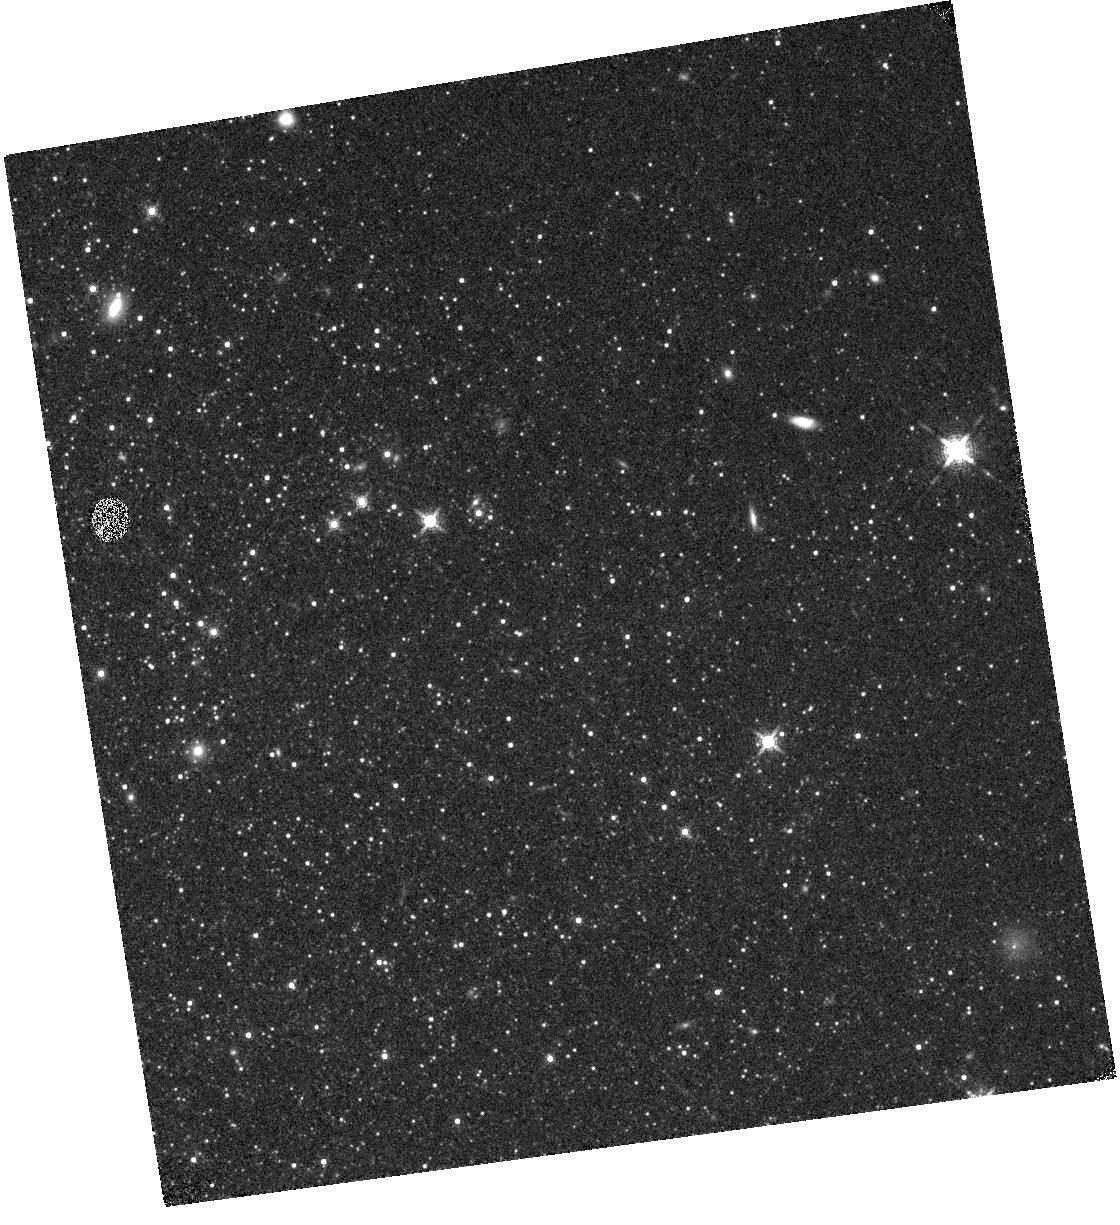
Target: SEXTANSA-A
Instrument: WFC3/IR
Filter: F153M
Exposure: 13 min
Observation ID: hst_14073_11_wfc3_ir_f153m_icyj11

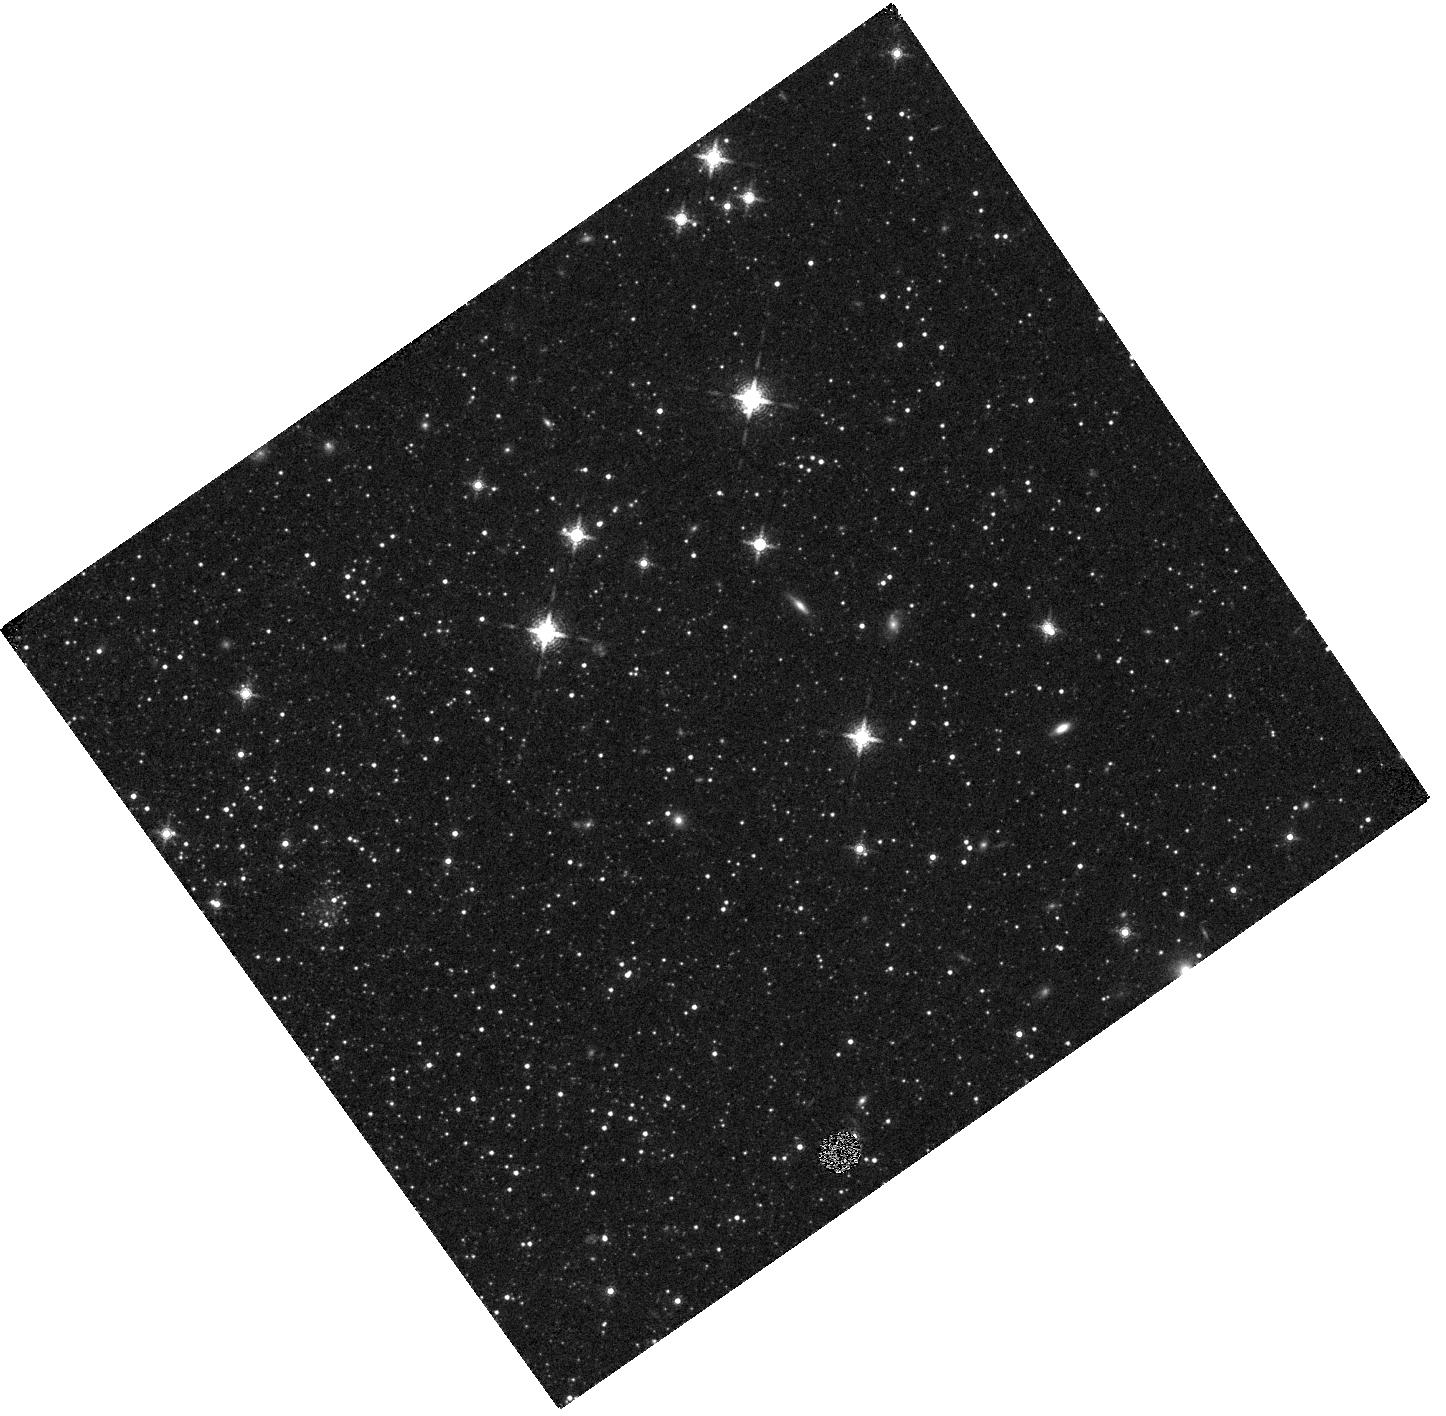
Target: N147-A
Instrument: WFC3/IR
Filter: F153M
Exposure: 14 min
Observation ID: hst_14073_08_wfc3_ir_f153m_icyj08

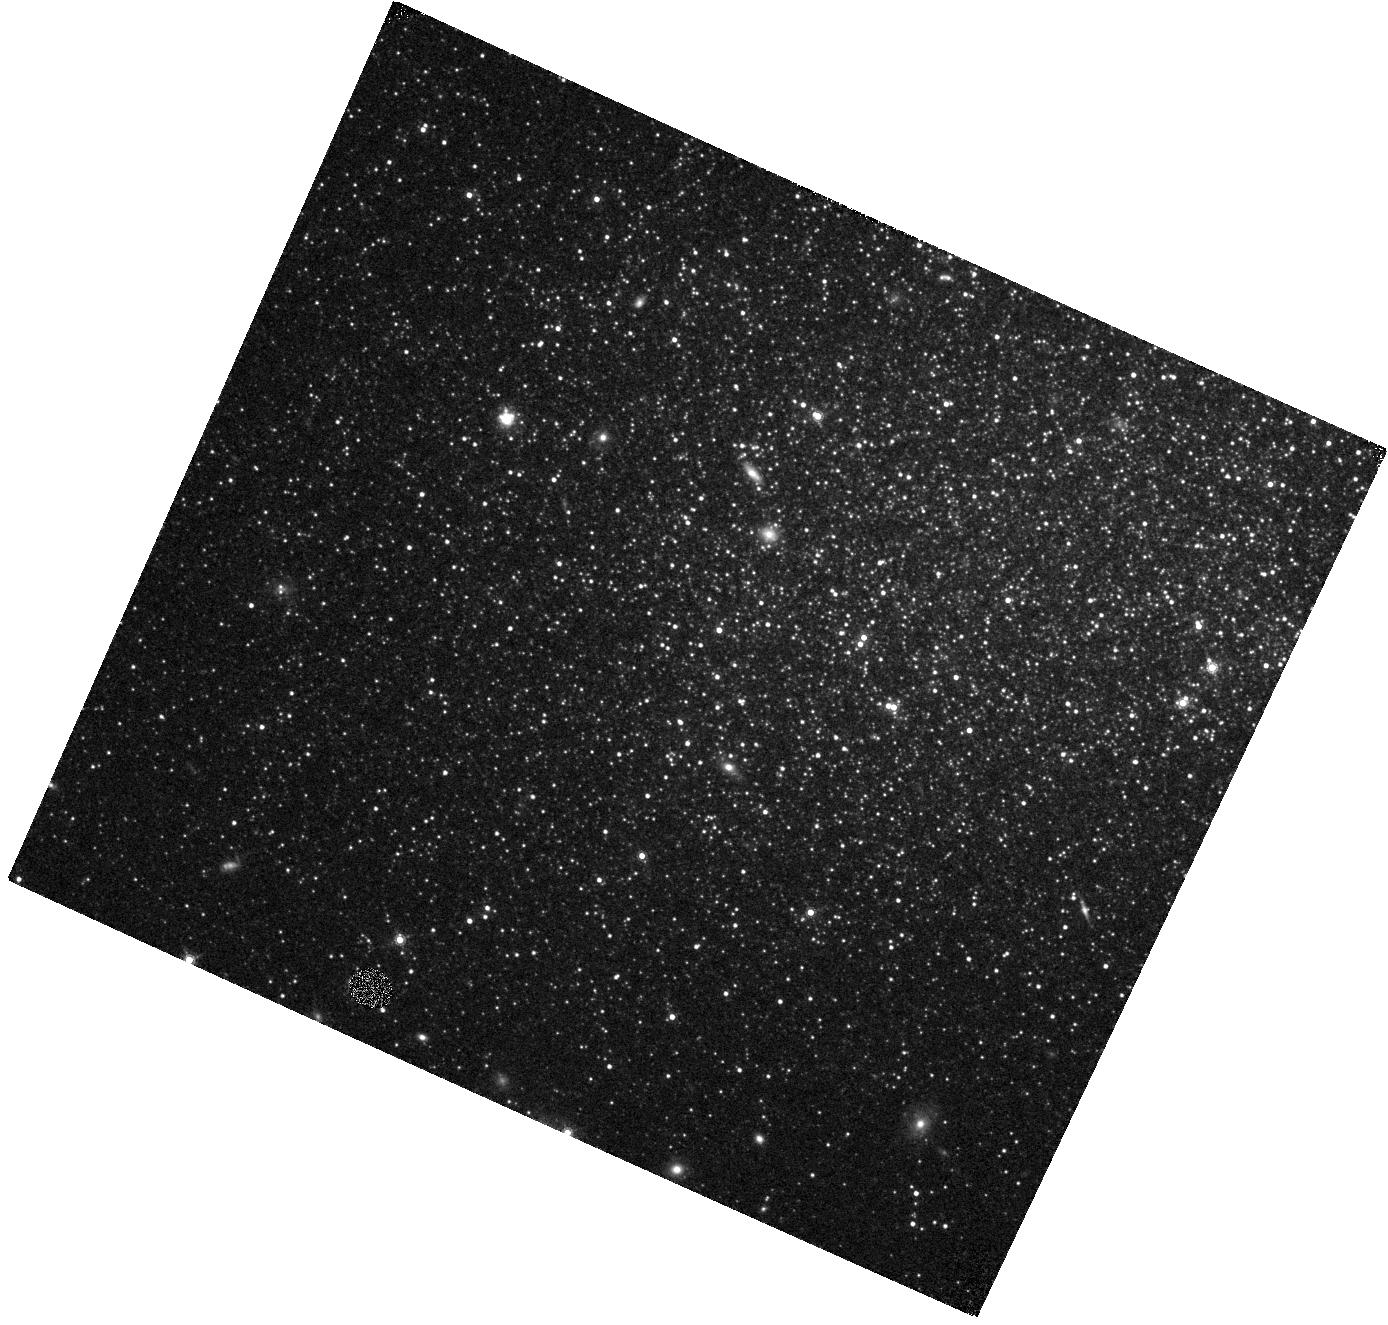
Target: SEXTANSB-A
Instrument: WFC3/IR
Filter: F153M
Exposure: 13 min
Observation ID: hst_14073_06_wfc3_ir_f153m_icyj06

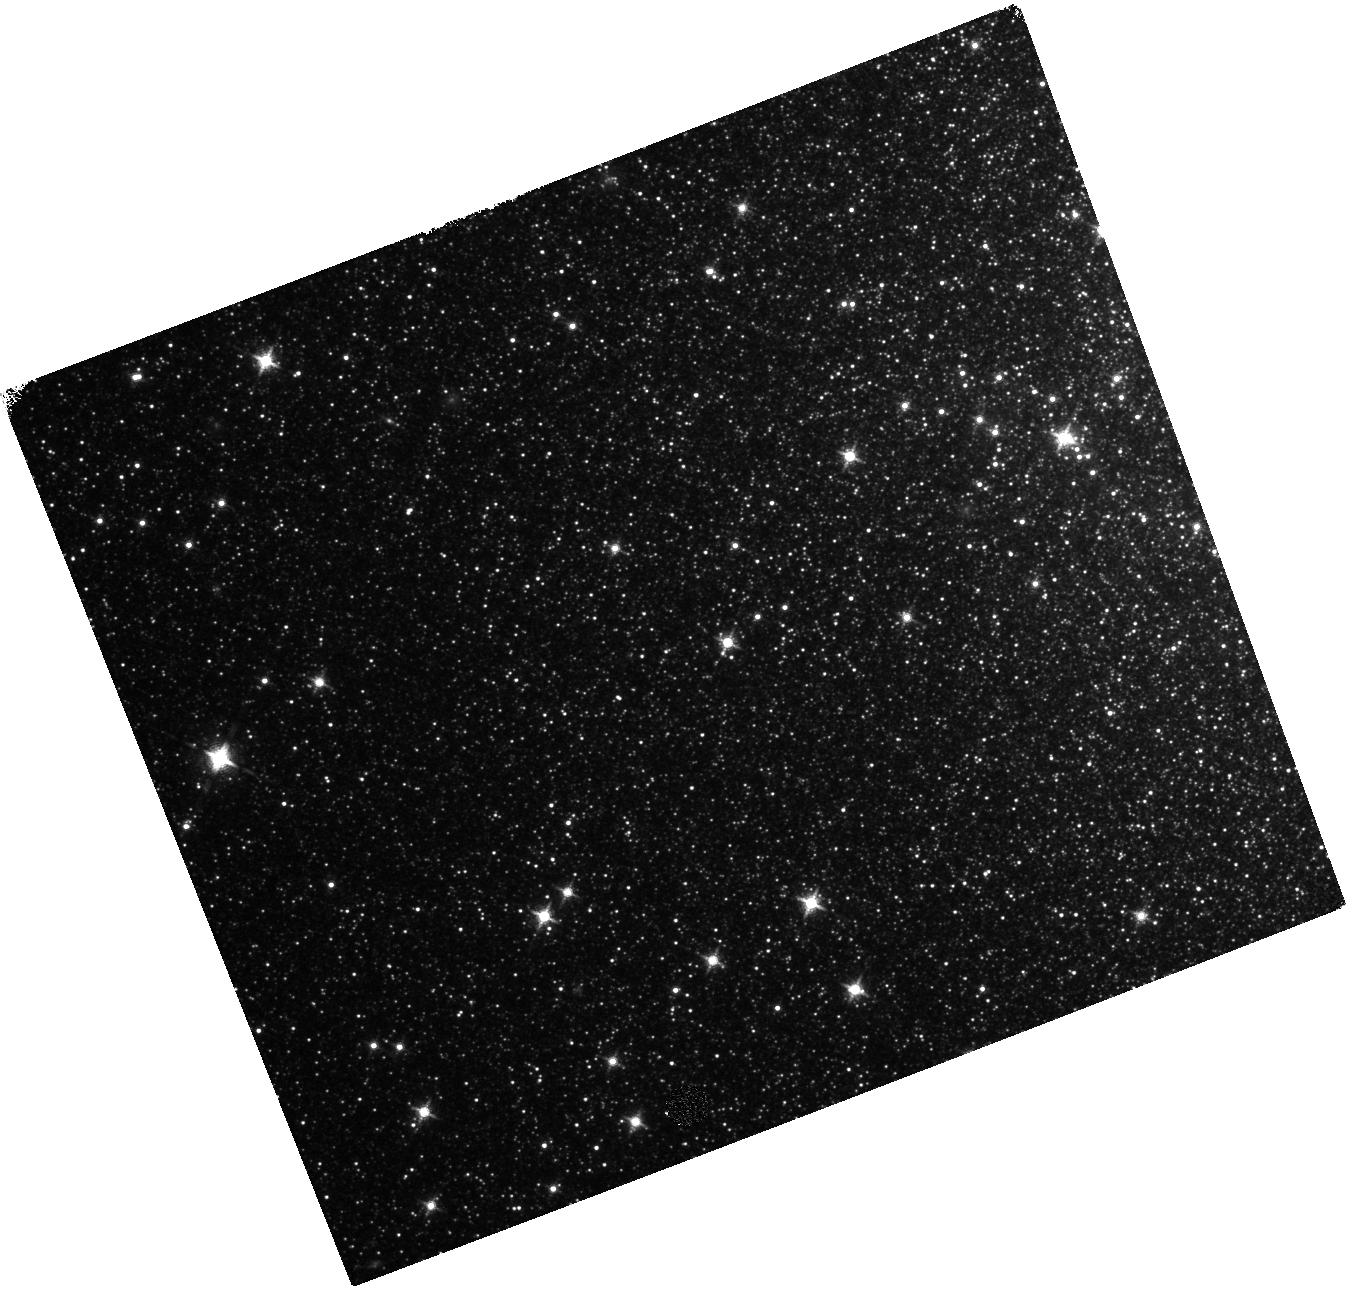
Target: IC10-C
Instrument: WFC3/IR
Filter: F127M
Exposure: 15 min
Observation ID: hst_14073_03_wfc3_ir_f127m_icyj03

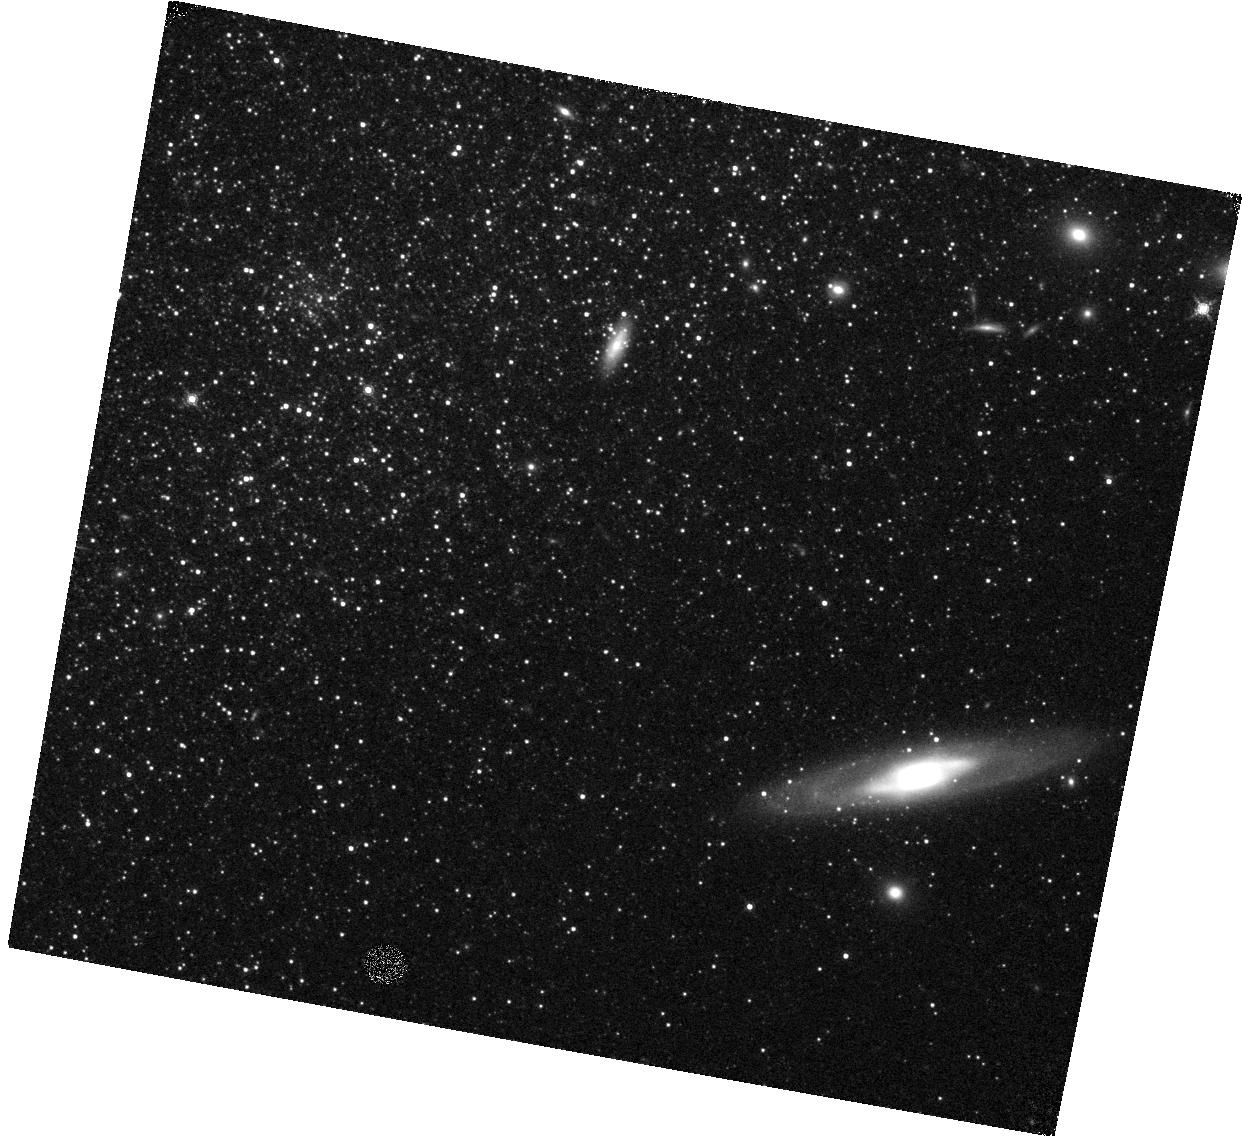
Target: PEGASUS-A
Instrument: WFC3/IR
Filter: F153M
Exposure: 13 min
Observation ID: hst_14073_04_wfc3_ir_f153m_icyj04

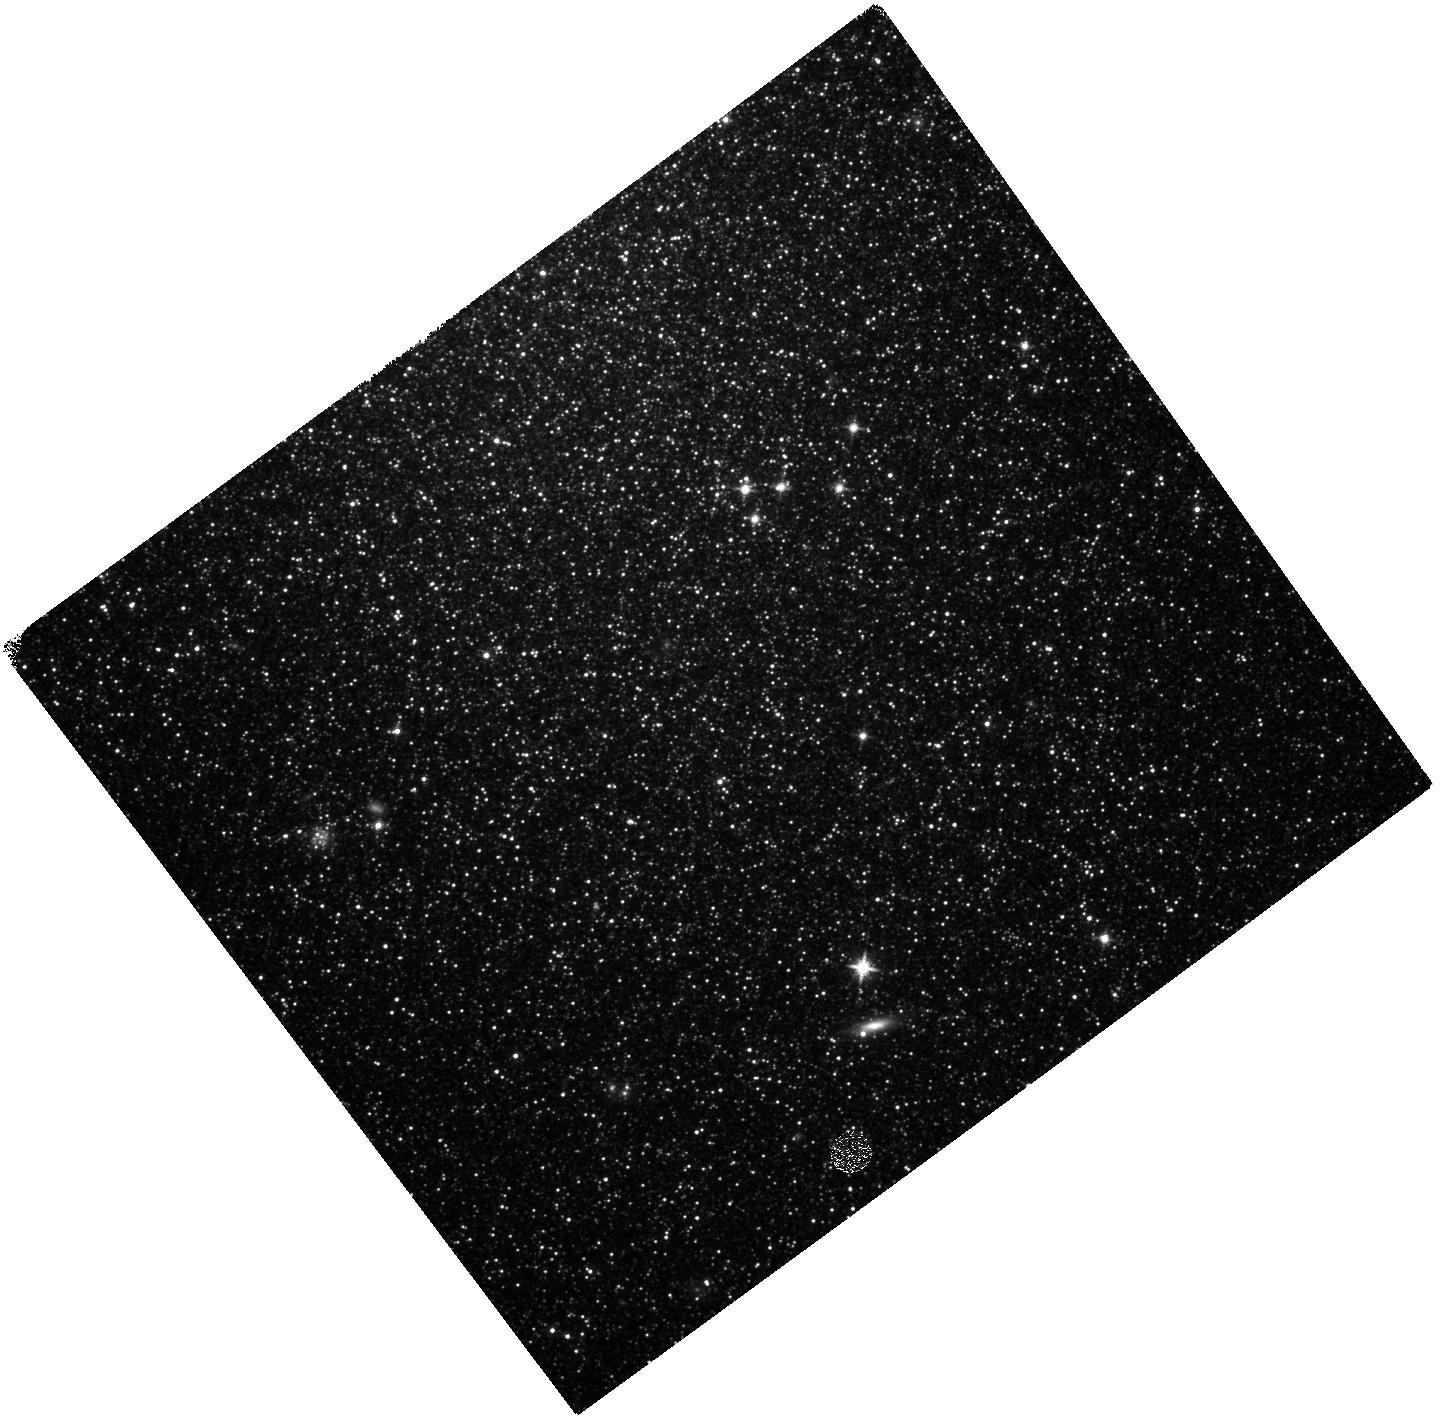
Target: N147-C
Instrument: WFC3/IR
Filter: F127M
Exposure: 14 min
Observation ID: hst_14073_10_wfc3_ir_f127m_icyj10

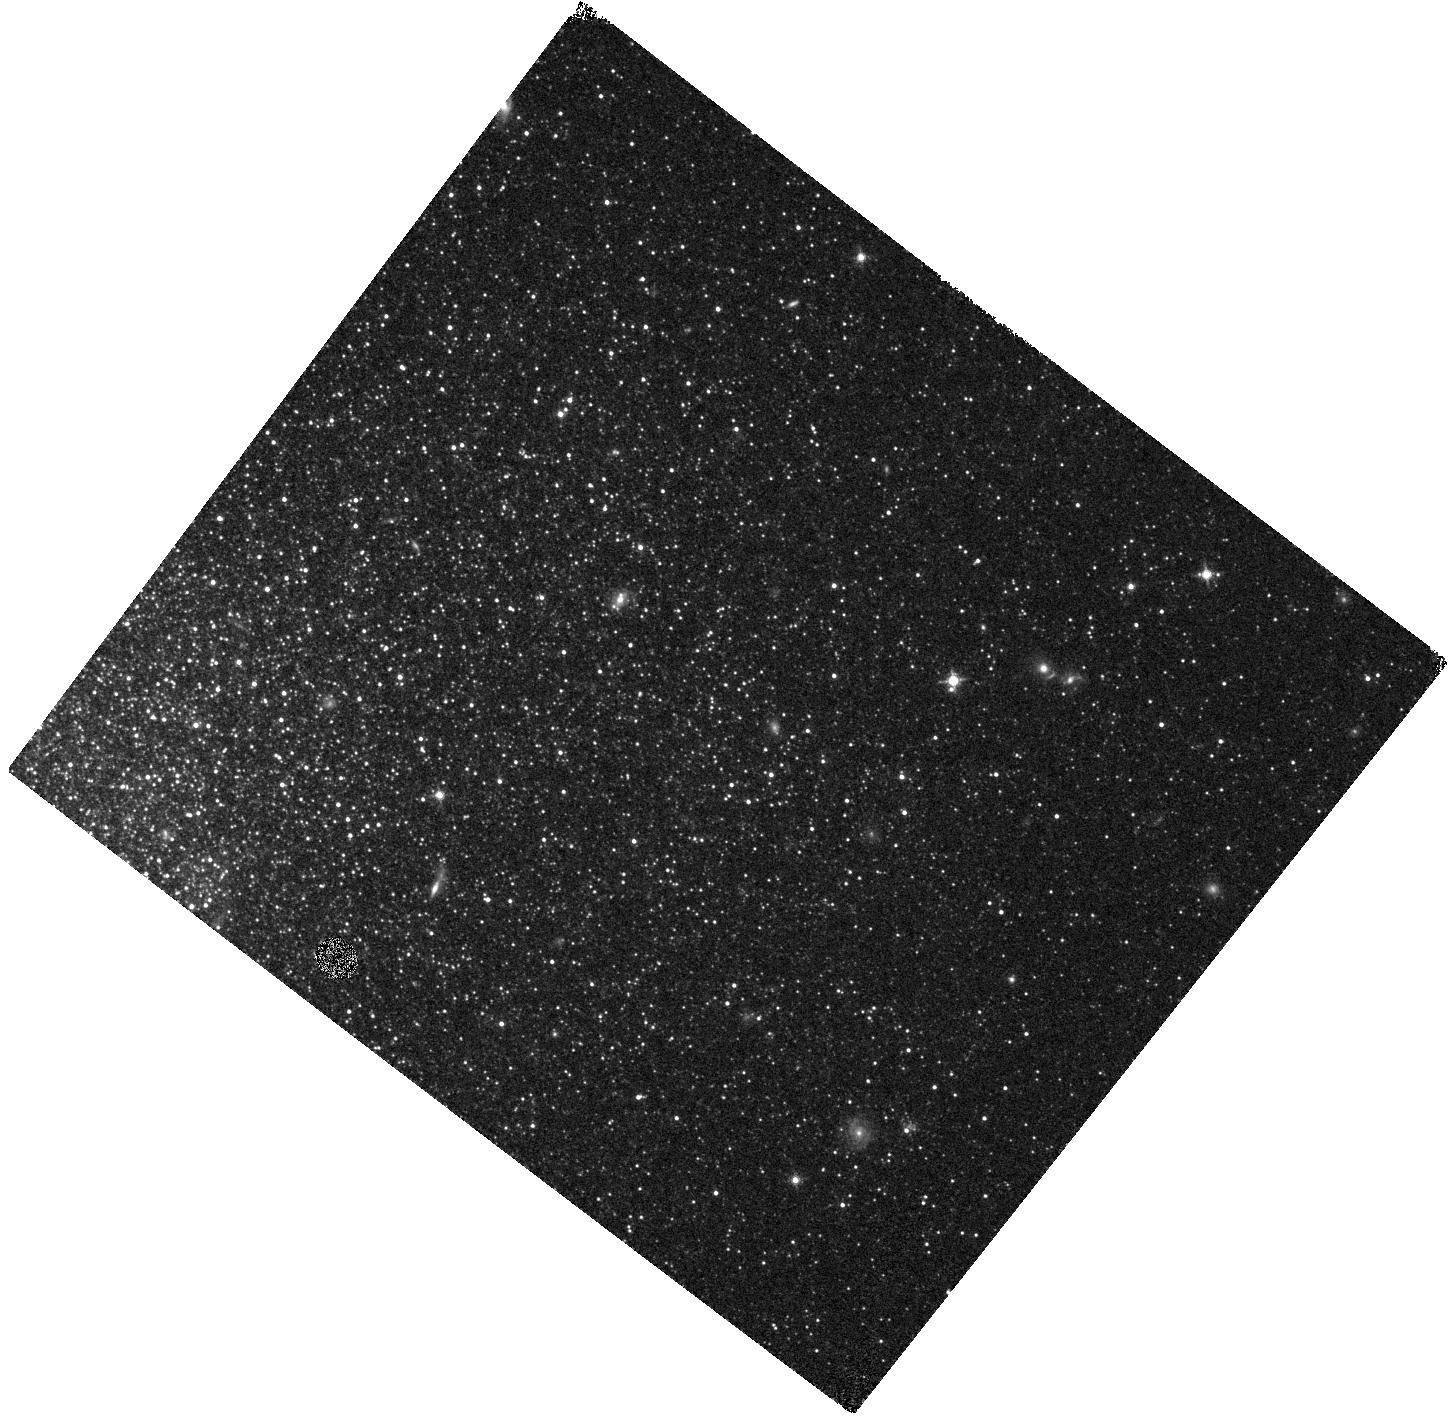
Target: SEXTANSB-B
Instrument: WFC3/IR
Filter: F127M
Exposure: 13 min
Observation ID: hst_14073_07_wfc3_ir_f127m_icyj07

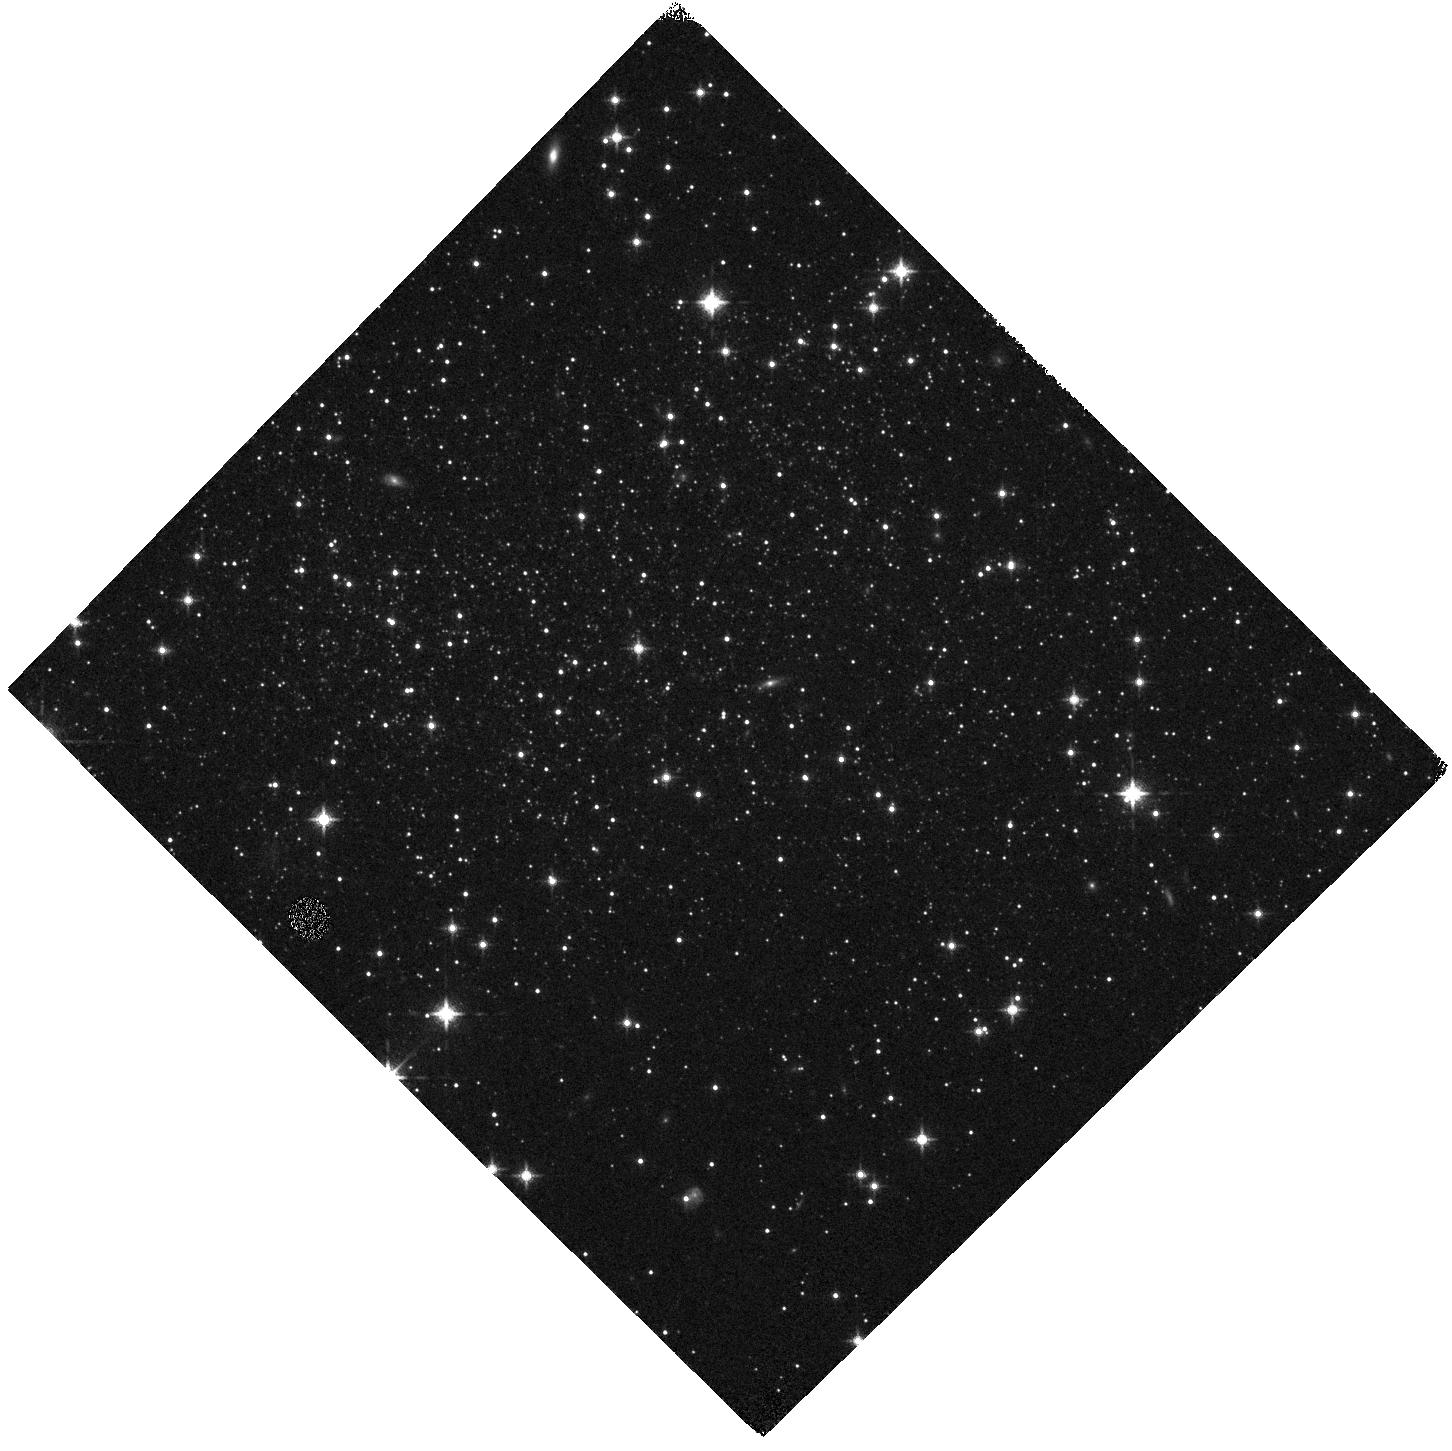
Target: SAGDIG-B
Instrument: WFC3/IR
Filter: F127M
Exposure: 13 min
Observation ID: hst_14073_14_wfc3_ir_f127m_icyj14

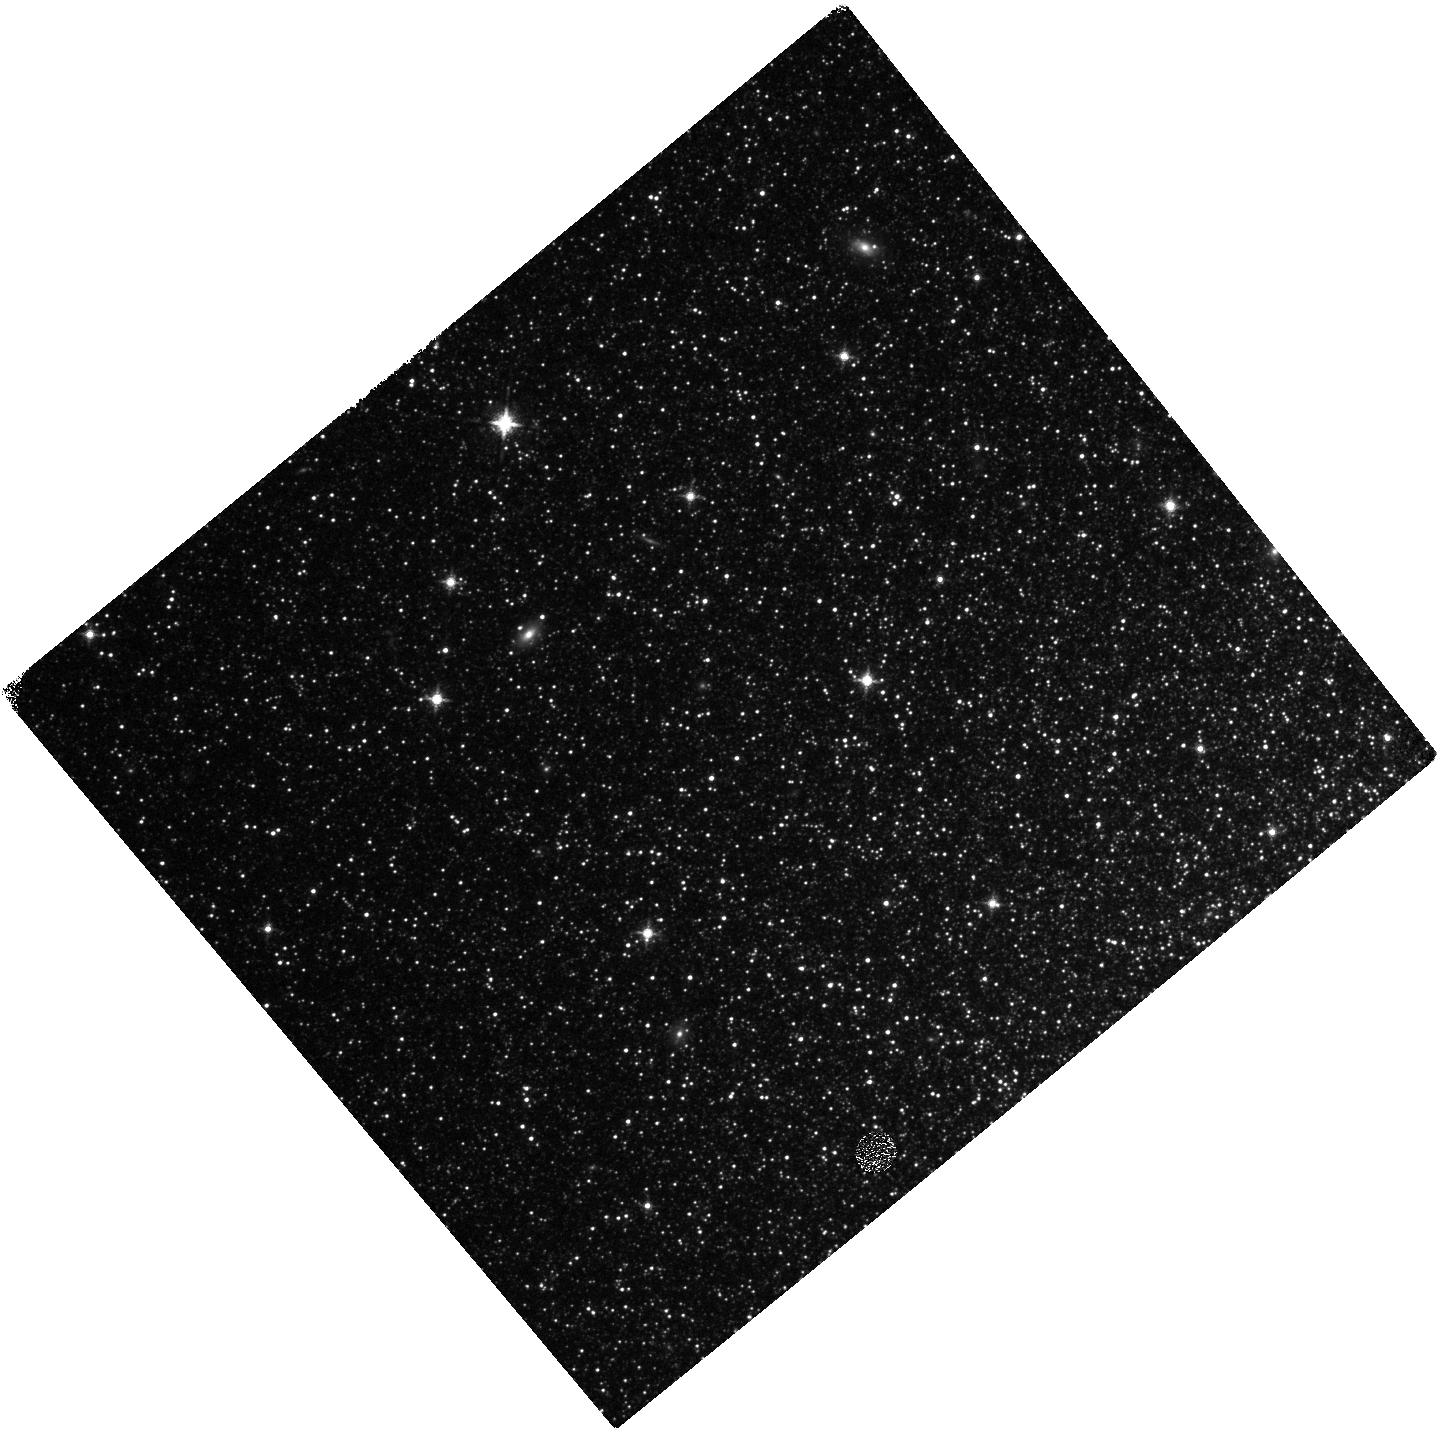
Target: N147-B
Instrument: WFC3/IR
Filter: F127M
Exposure: 14 min
Observation ID: hst_14073_09_wfc3_ir_f127m_icyj09

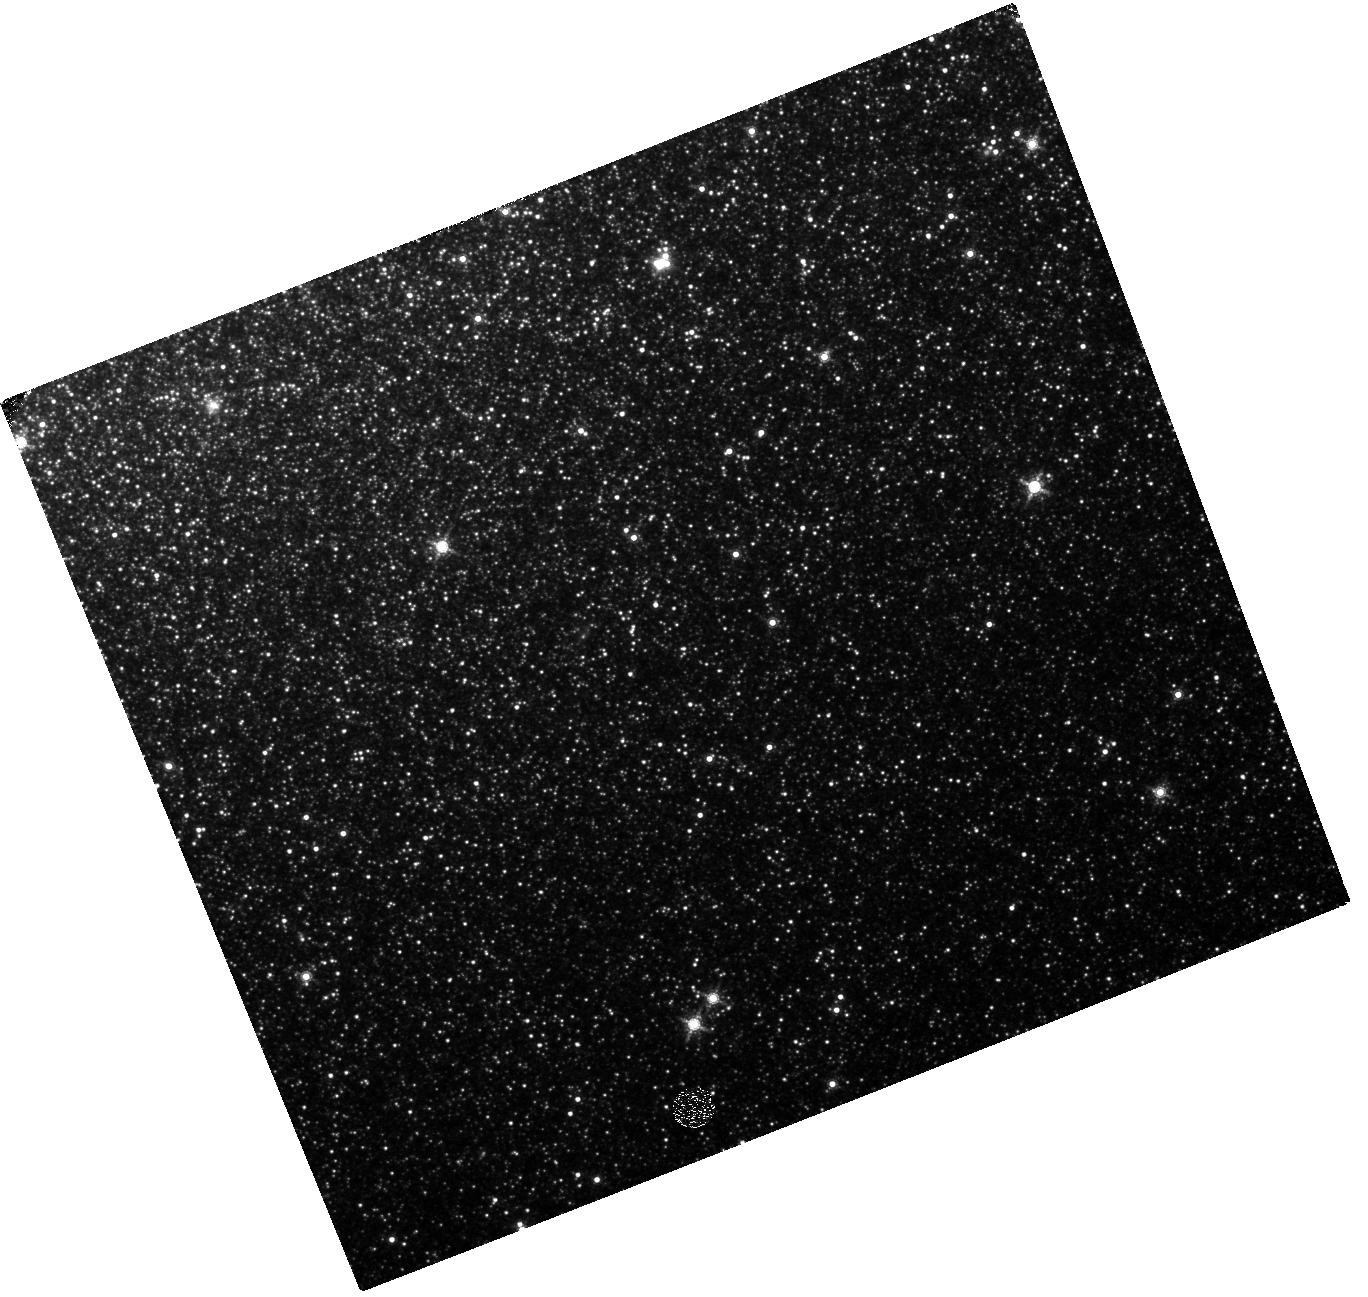
Target: IC10-B
Instrument: WFC3/IR
Filter: F153M
Exposure: 15 min
Observation ID: hst_14073_02_wfc3_ir_f153m_icyj02

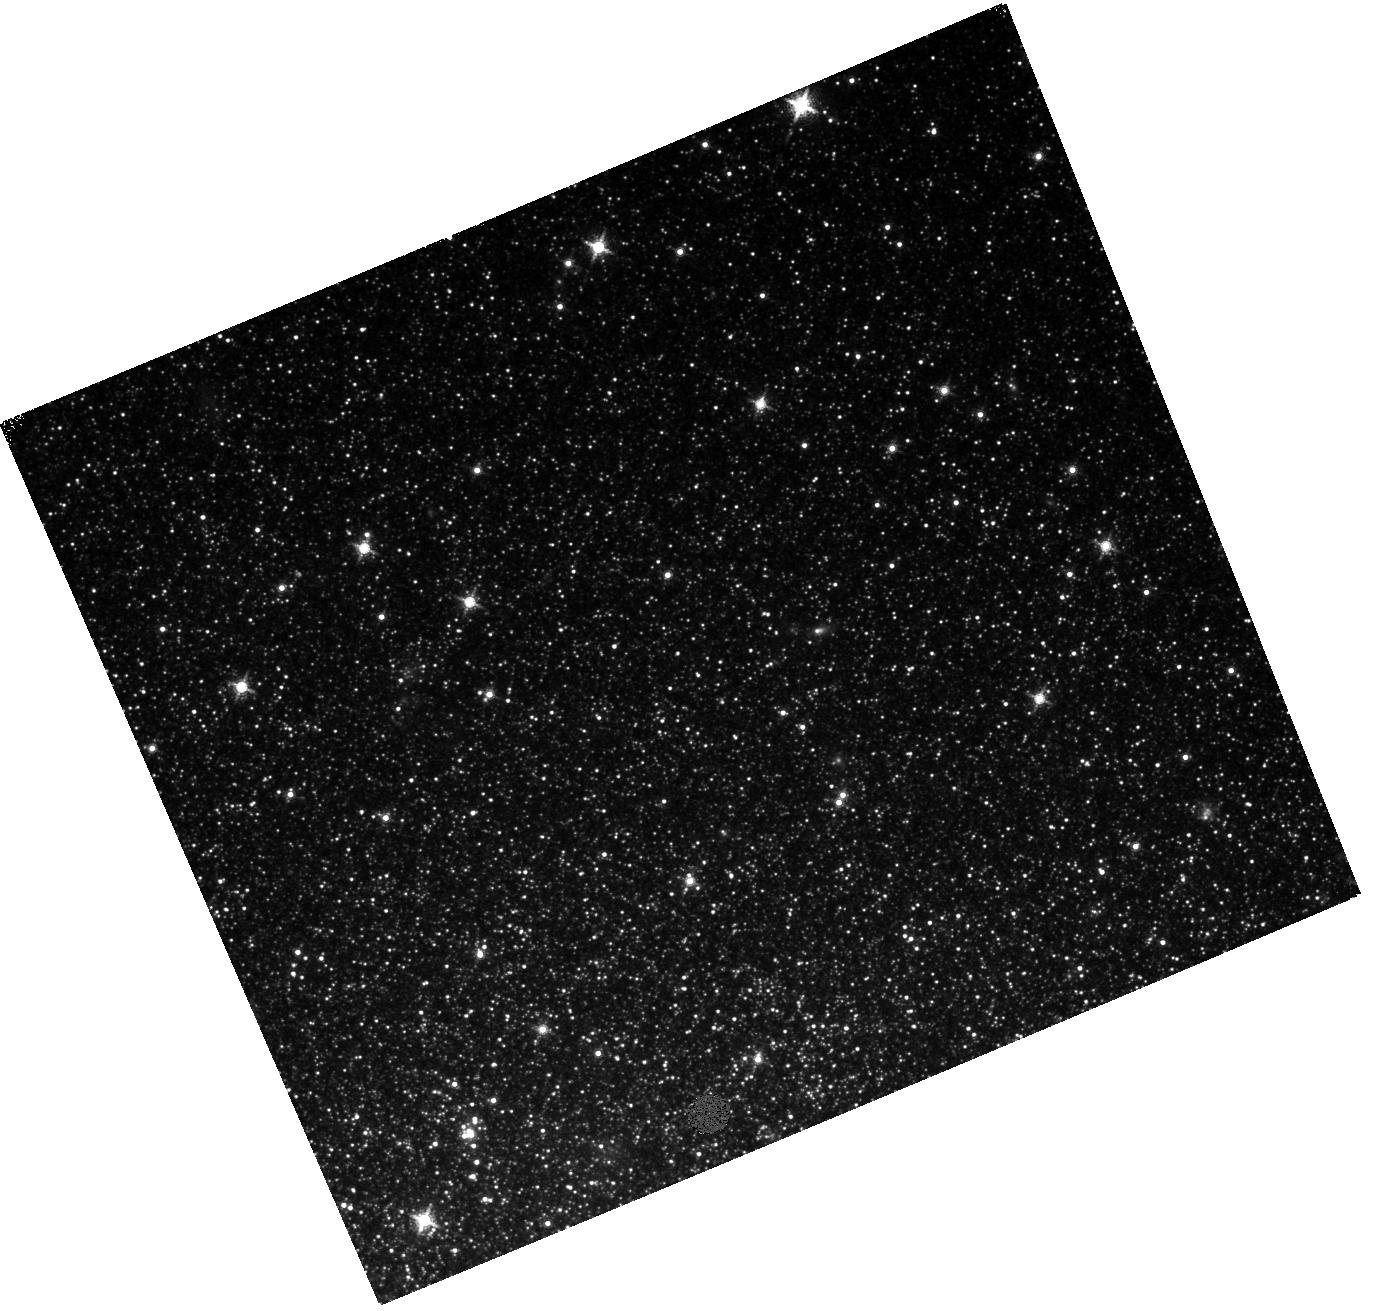
Target: IC10-A
Instrument: WFC3/IR
Filter: F139M
Exposure: 15 min
Observation ID: hst_14073_01_wfc3_ir_f139m_icyj01

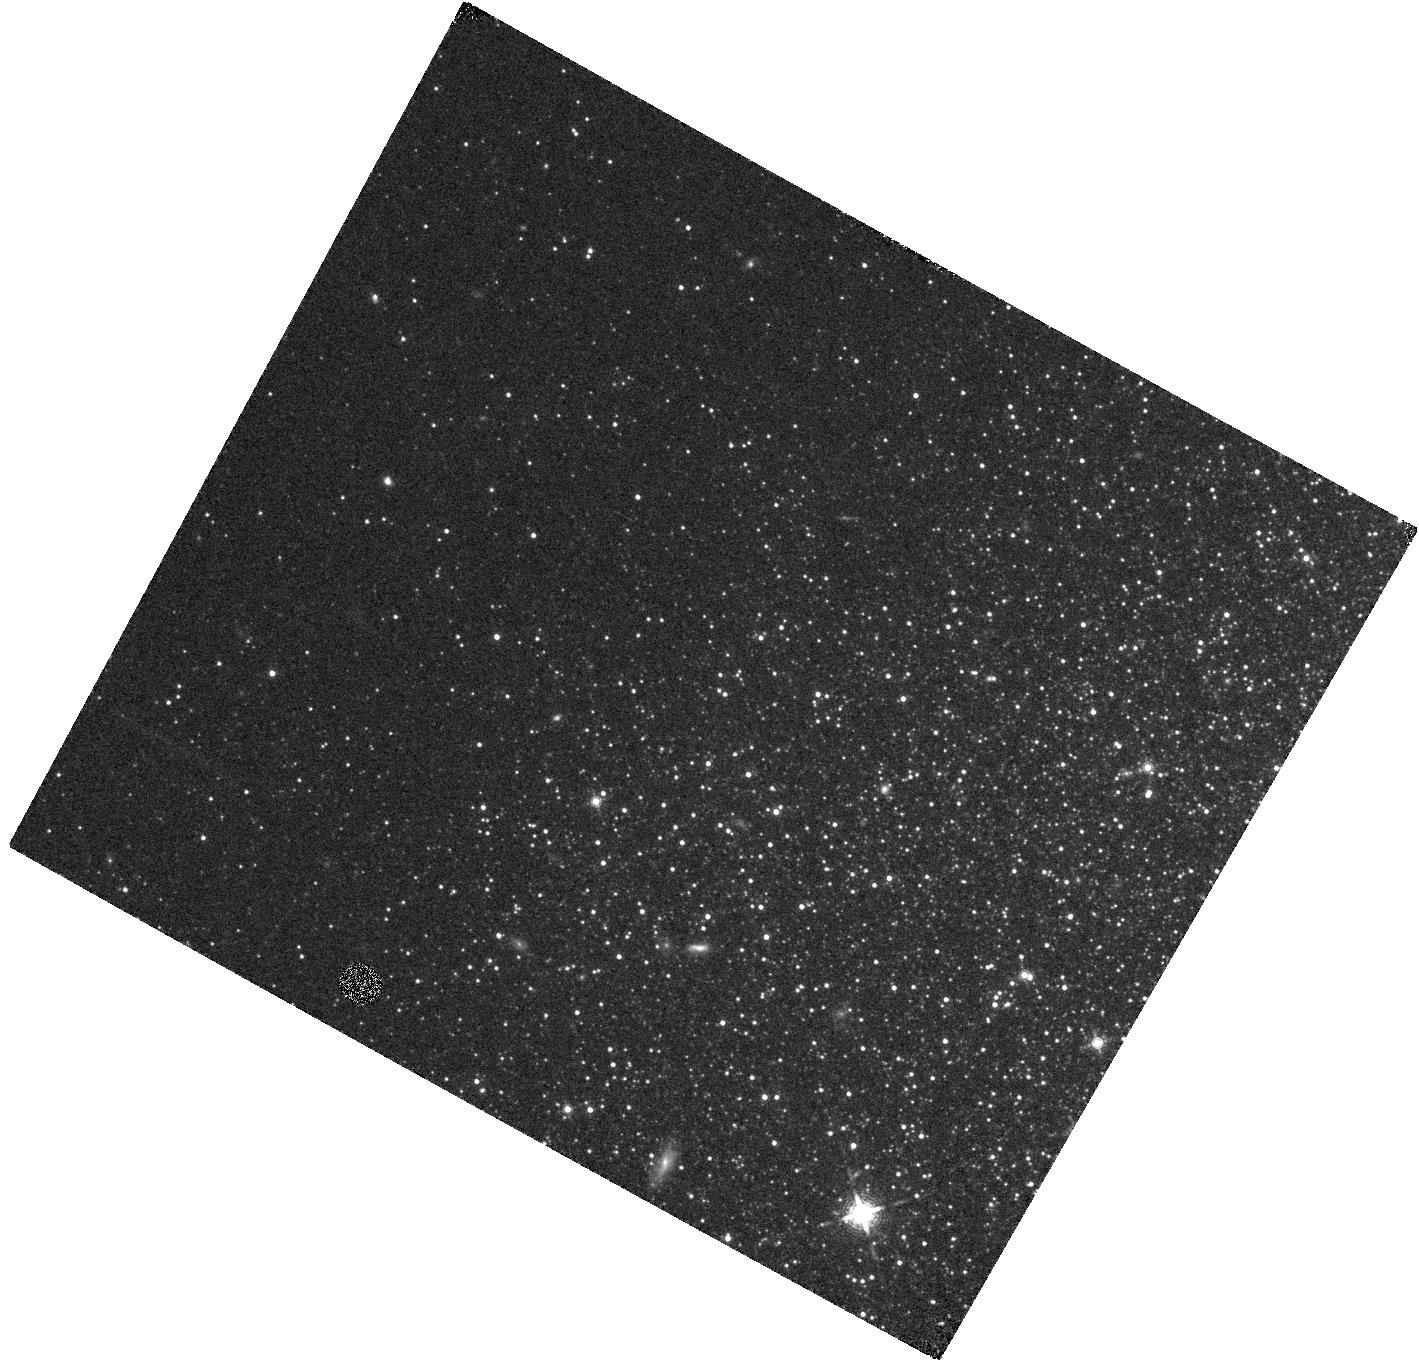
Target: PEGASUS-B
Instrument: WFC3/IR
Filter: F153M
Exposure: 13 min
Observation ID: hst_14073_05_wfc3_ir_f153m_icyj05

Assessing the Impact of Metallicity on Stellar Dust Production (PI: Boyer, Martha L.)

Asymptotic Giant Branch (AGB) stars may be a dominant source of dust in the Universe, but it is unknown how low metal abundances affect the efficiency of AGB dust production. The role of AGB dust at early times is therefore unclear (e.g., in high-redshift quasars). Stellar evolution and dust models for AGB stars are highly uncertain primarily because they are calibrated only at a few metallicities. As a result, models conflict about the strength of dust production in metal-poor stars even when the stars are capable of producing their own condensable material. Using infrared imaging of dwarf galaxies with Spitzer, we have recently detected the first examples of dusty (optically obscured) AGB stars at metallicities more than an order of magnitude lower than previously observed. However, we cannot characterize the spectral types (and thus the dust species) or the total rate of dust production without additional data in the near-infrared. We propose to image these galaxies using the medium-band WFC3/IR filters, which can efficiently separate carbon- and oxygen-rich AGB stars. In addition, cycle 23 observations will be contemporaneous with new Spitzer observations, providing near-simultaneous spectral coverage from 1-5 microns of these large-amplitude stars. Armed with the spectral types and complete spectral coverage from the proposed observations, we will obtain accurate dust-production rates for >100 stars spanning 0.7%-8% solar metallicity. These will be the first measurements of their kind at such low metallicities, and they will calibrate models of AGB evolution and of galaxy dust evolution in metal-poor environments that are representative of high-redshift galaxies.